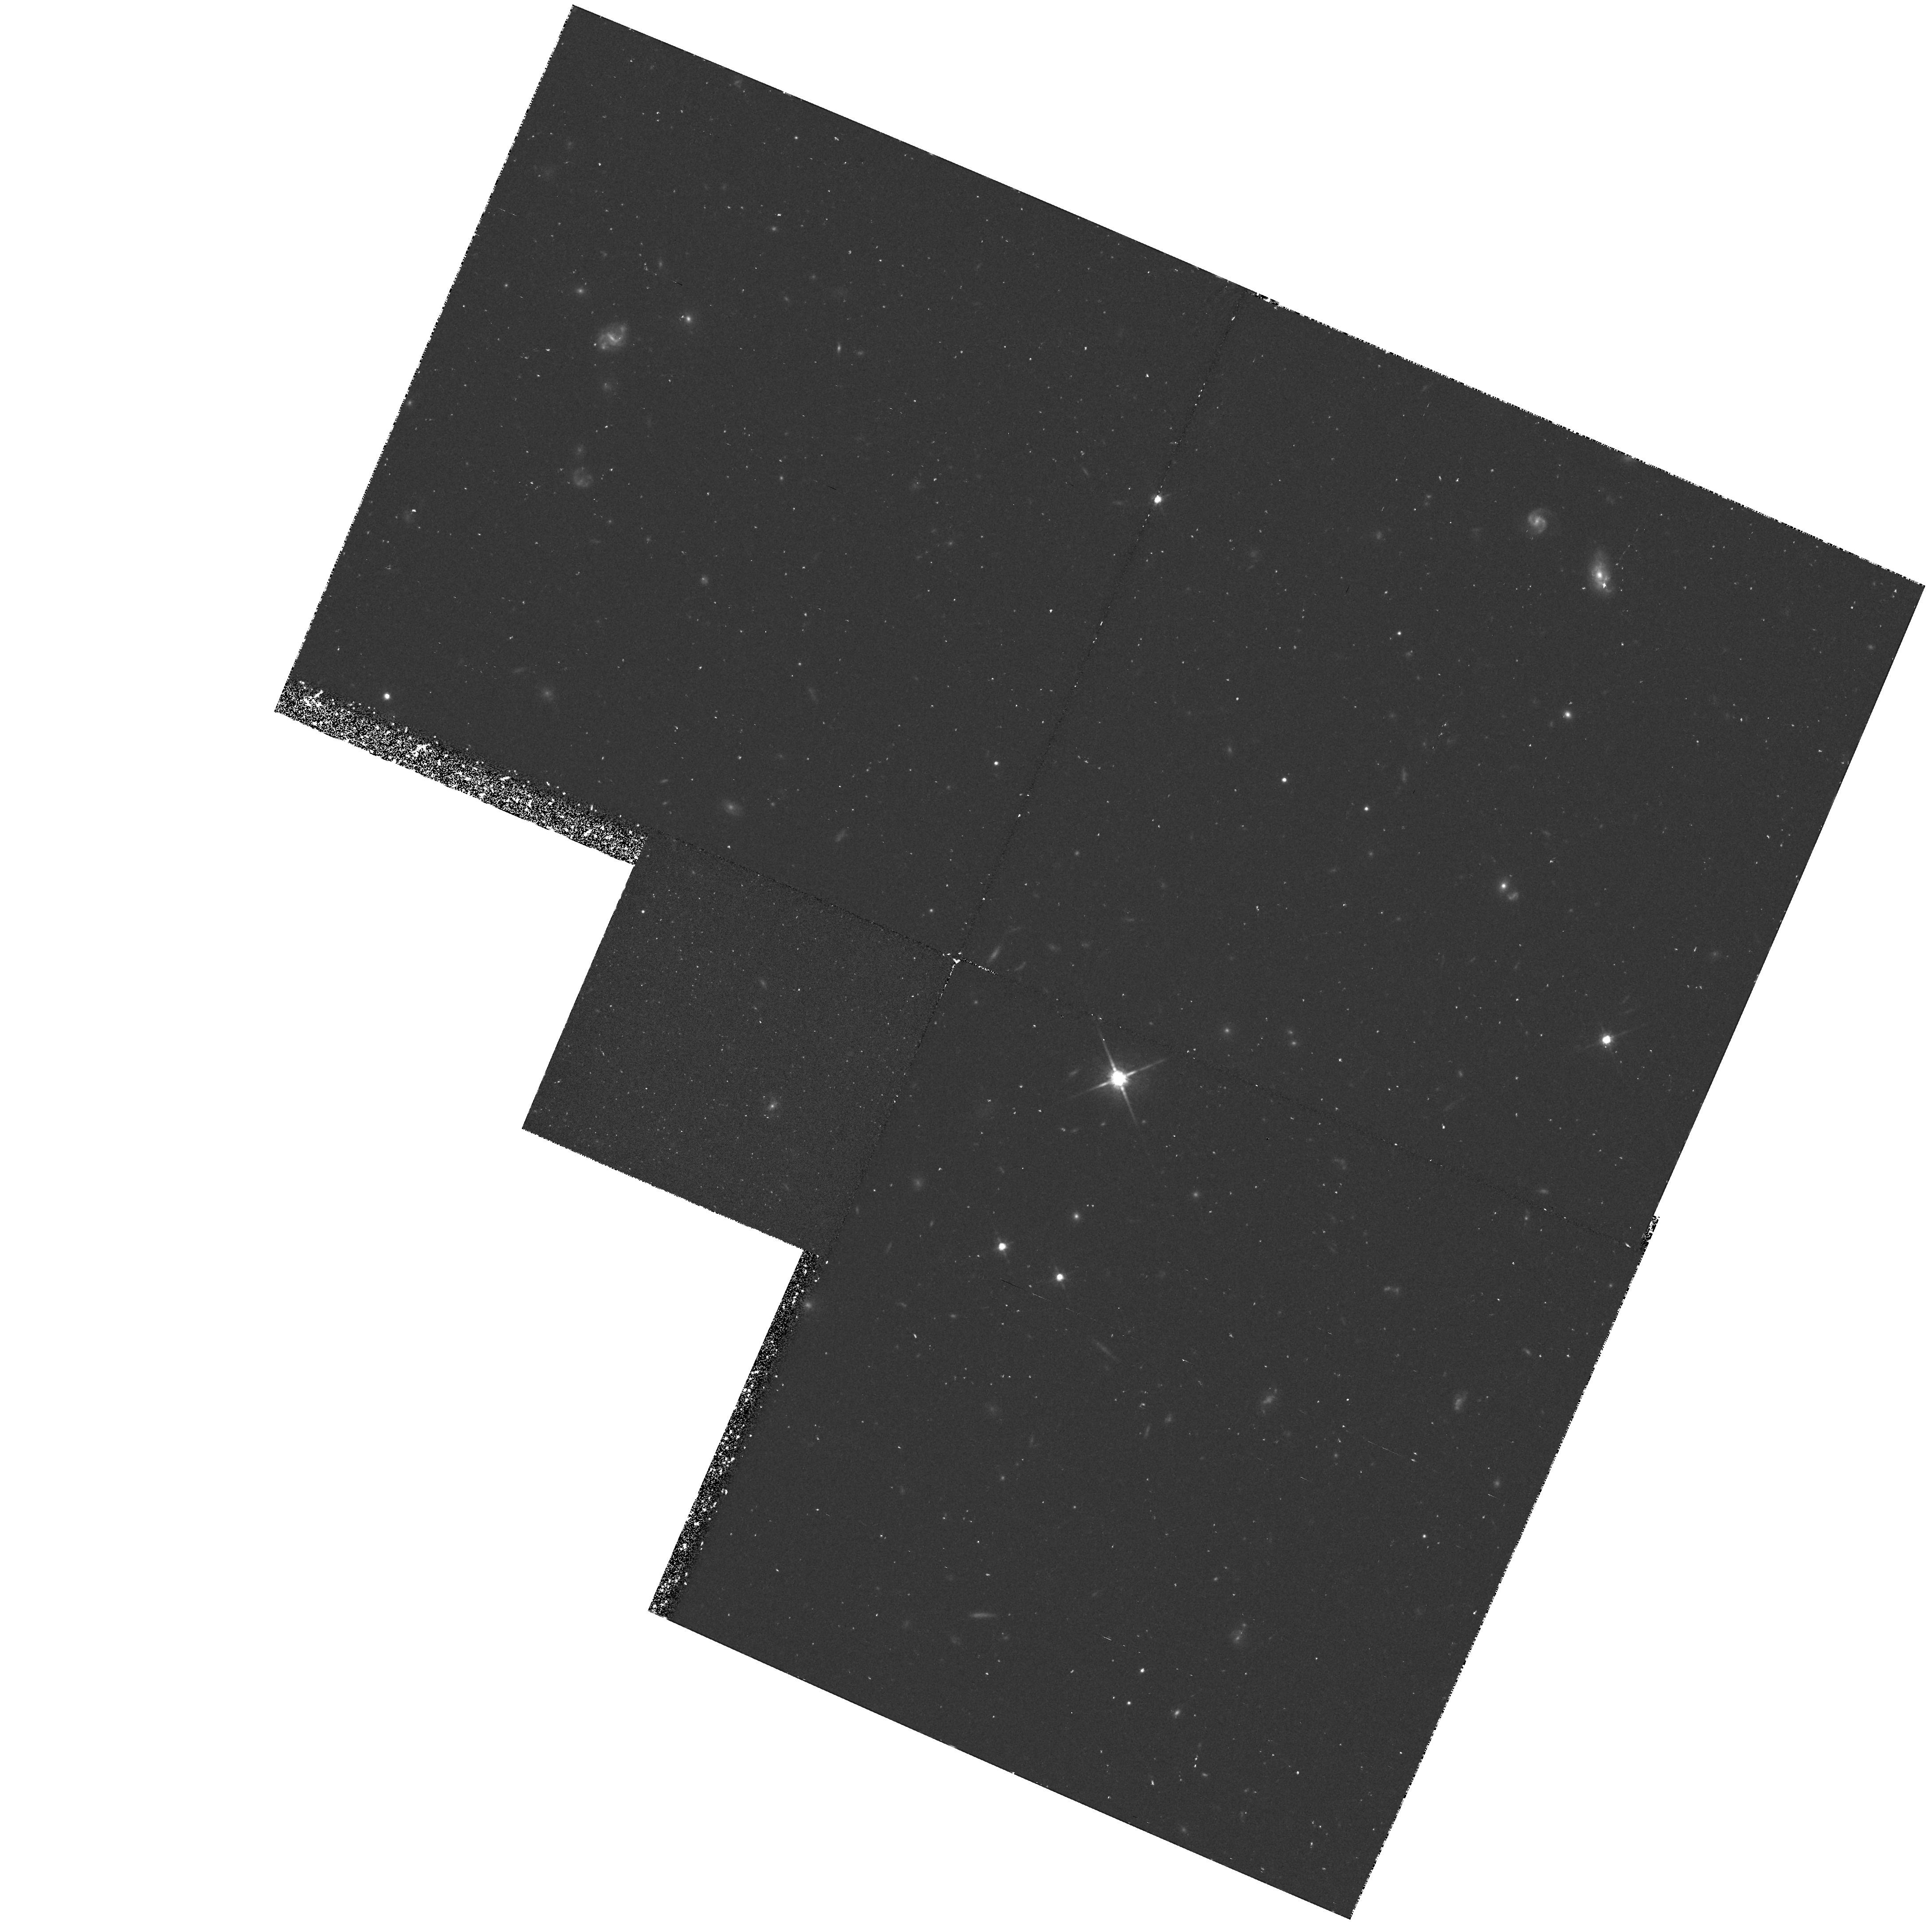
Target: HI-LAT
Instrument: WFPC2/PC
Filter: F814W
Exposure: 1.2 h
Observation ID: hst_5369_vy_wfpc2_pc_f814w_u26kvy

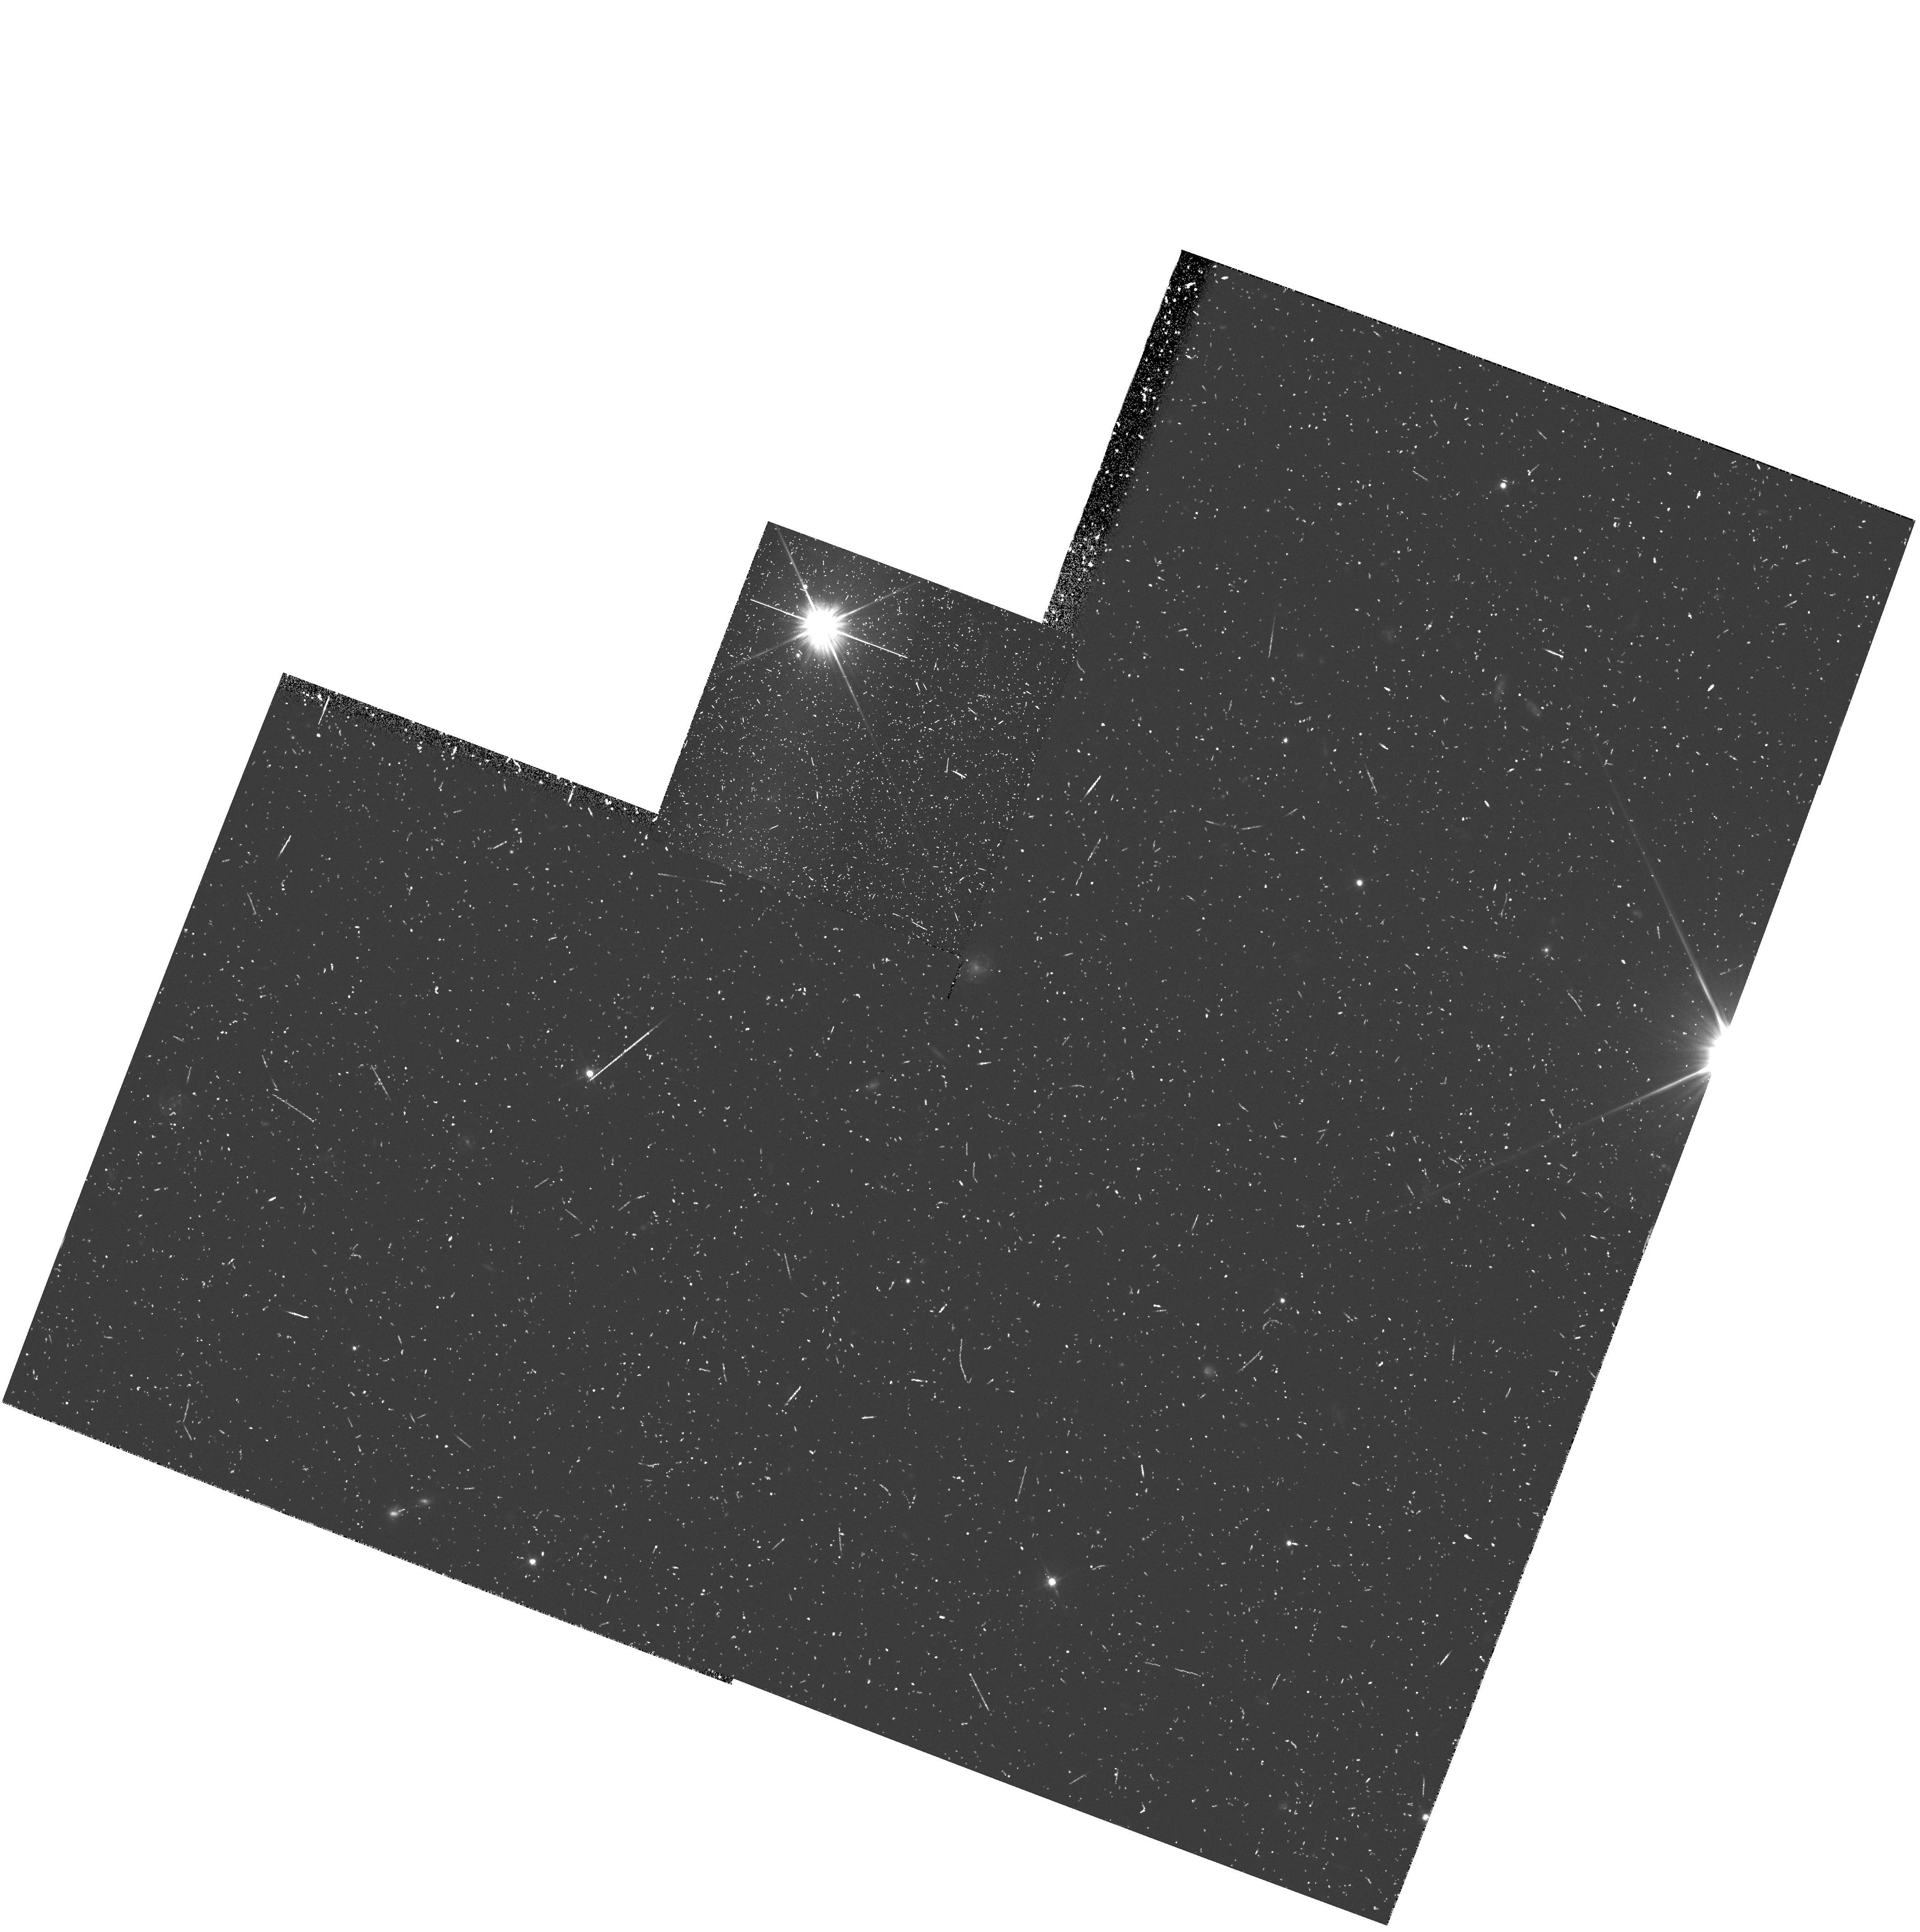
Target: HI-LAT
Instrument: WFPC2/PC
Filter: F606W
Exposure: 20 min
Observation ID: hst_5369_0b_wfpc2_pc_f606w_u26k0b

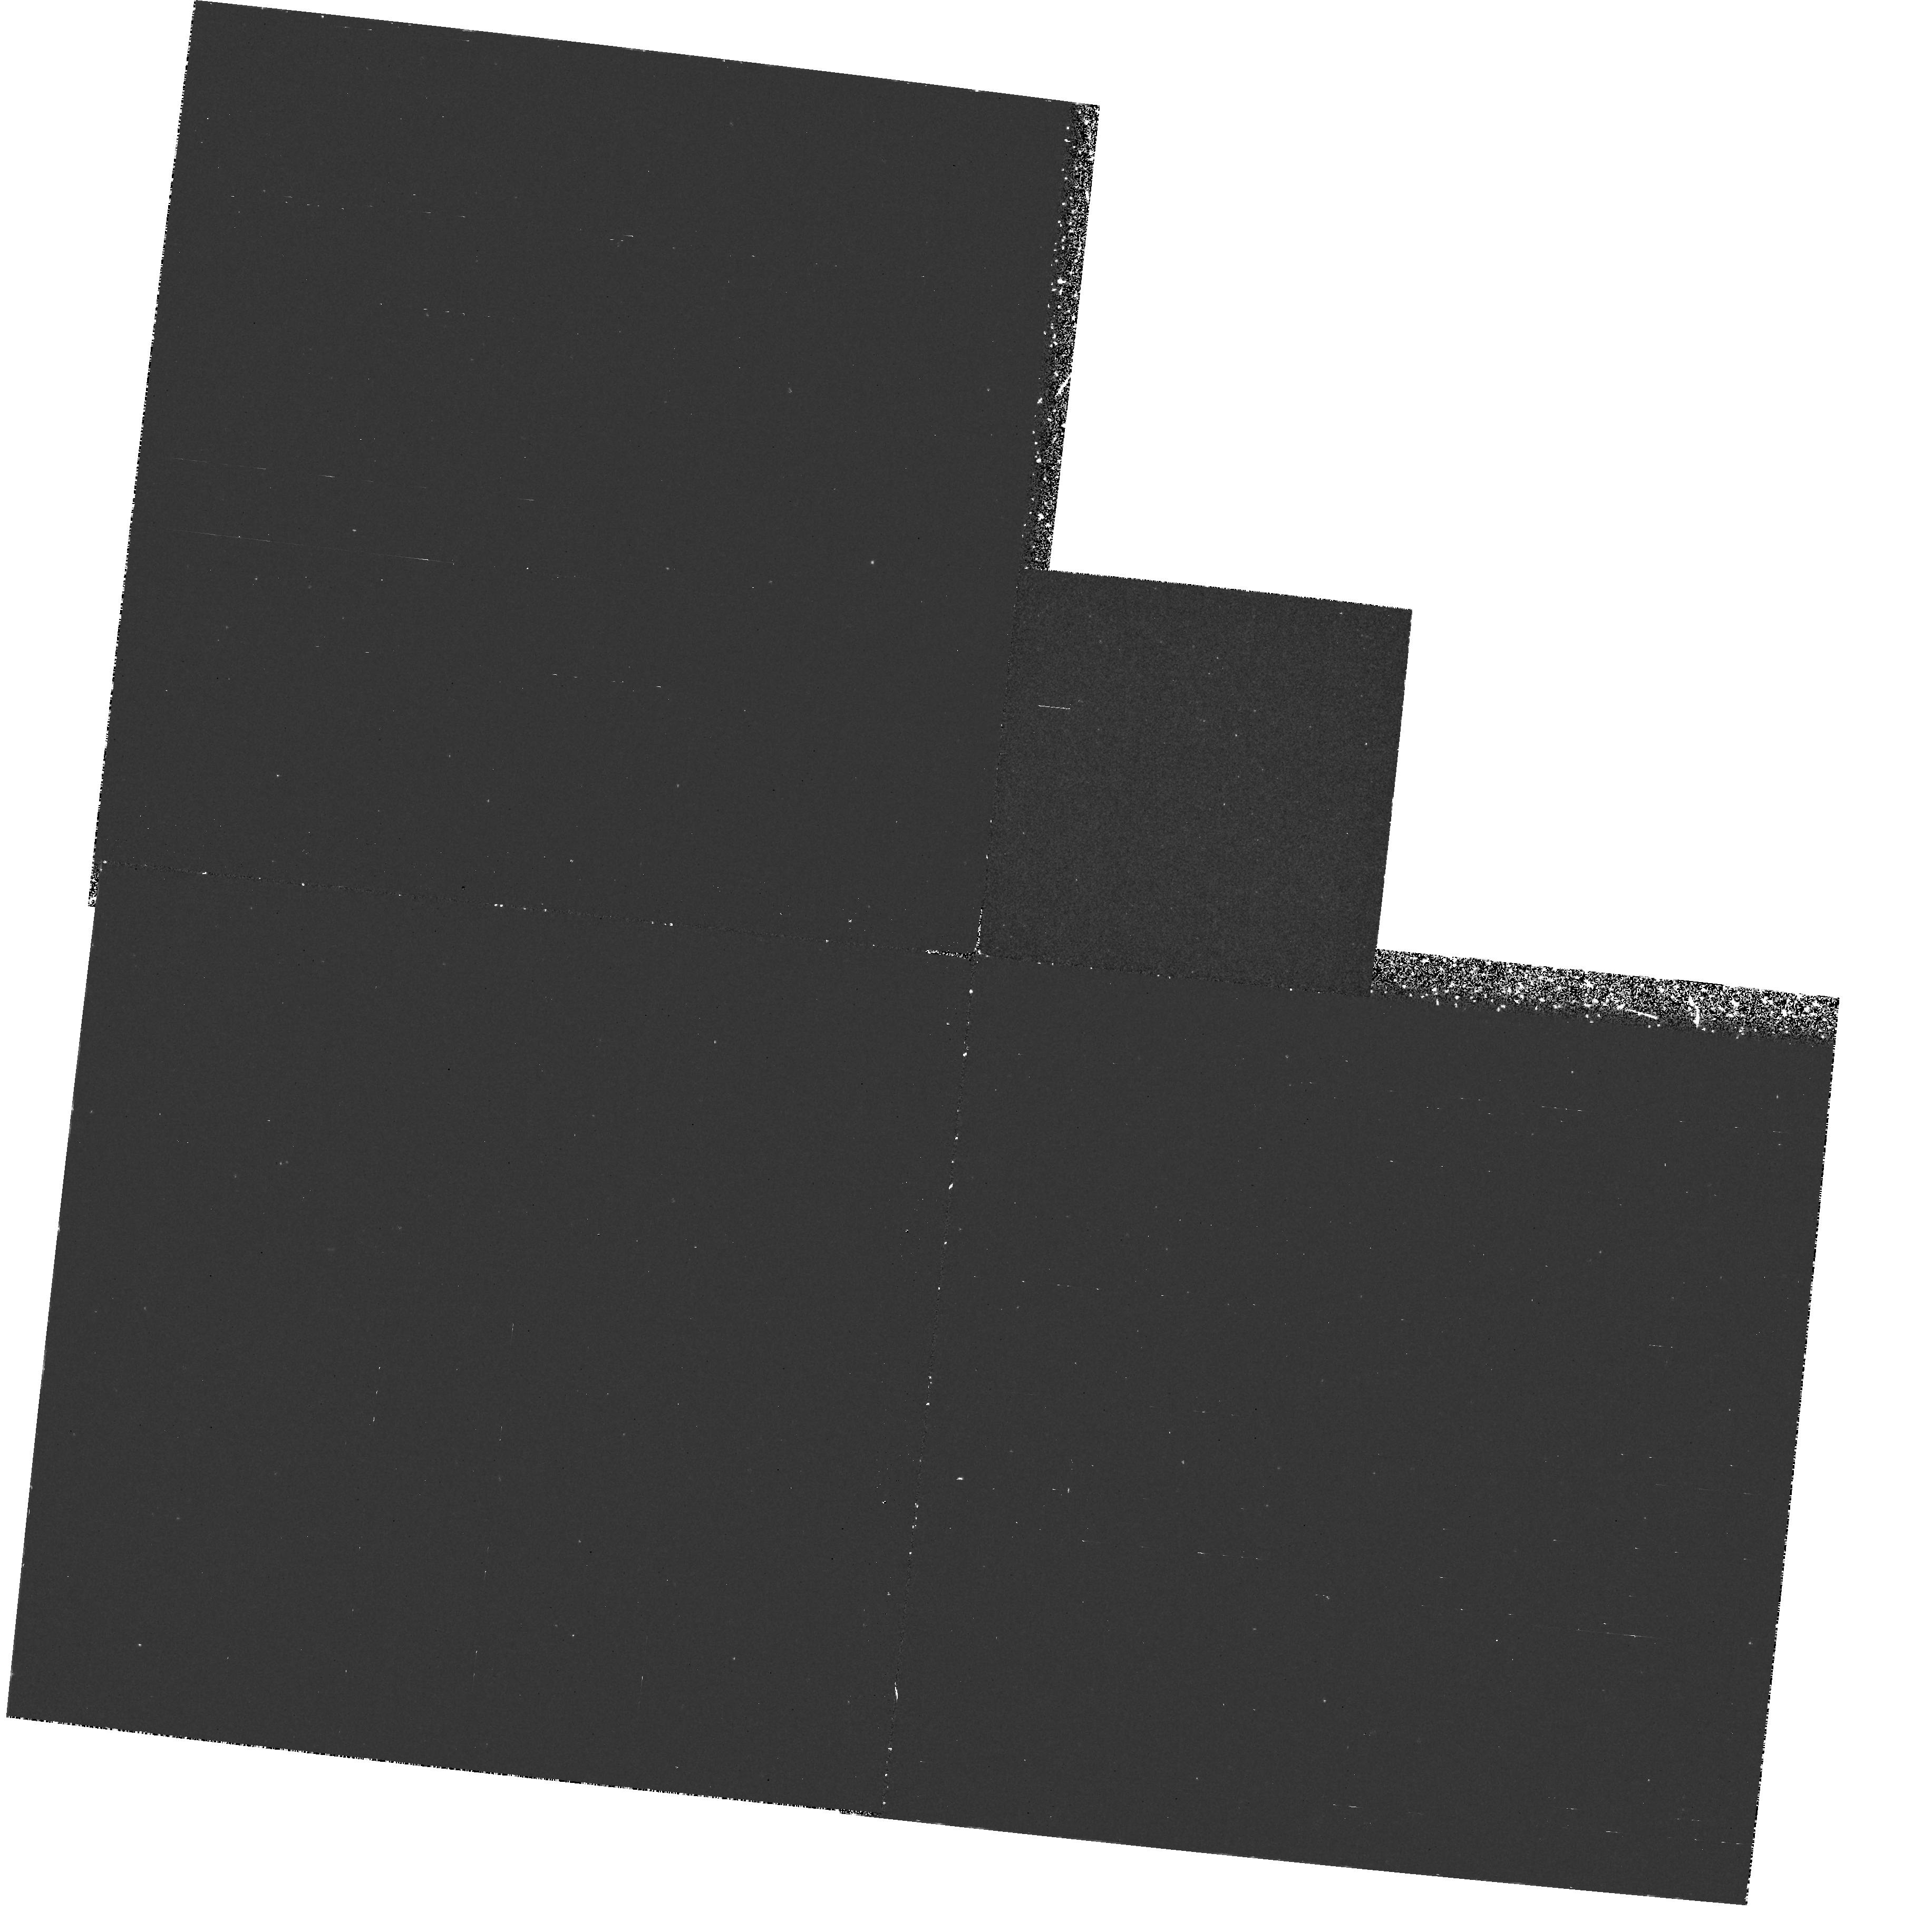
Target: HI-LAT
Instrument: WFPC2/PC
Filter: F255W
Exposure: 1.8 h
Observation ID: hst_5369_7p_wfpc2_pc_f255w_u26k7p

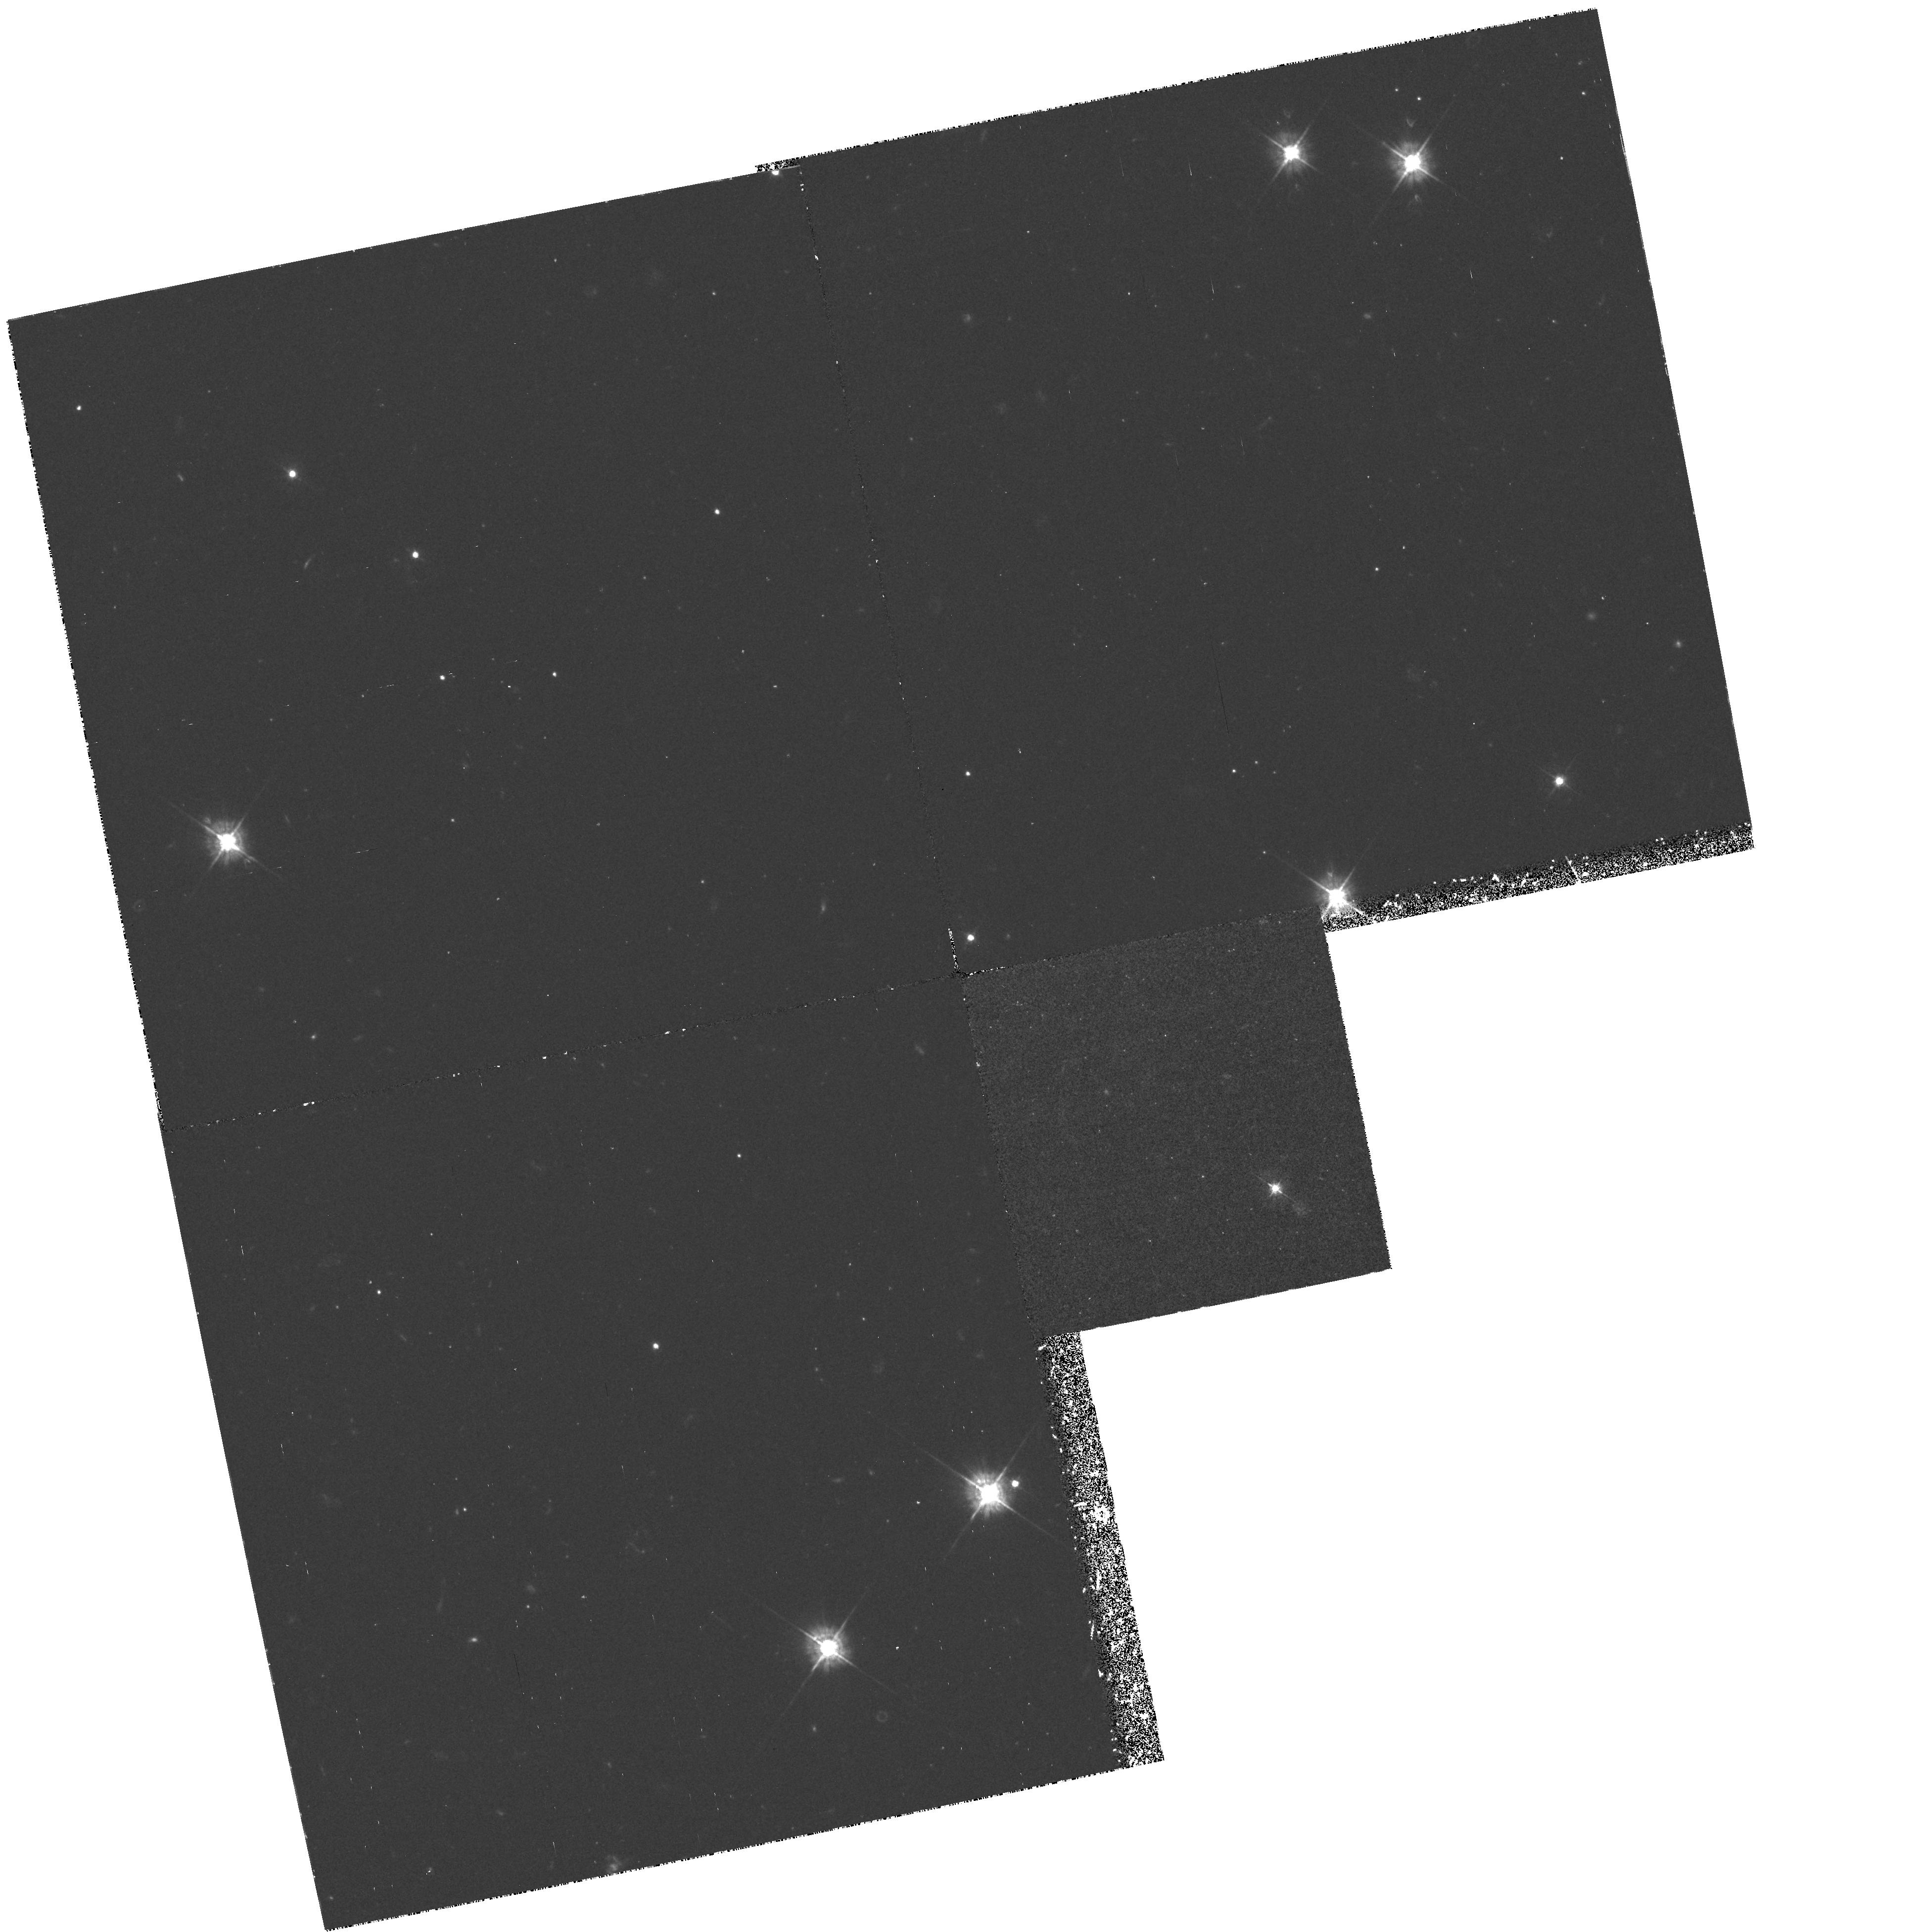
Target: HI-LAT
Instrument: WFPC2/PC
Filter: F450W
Exposure: 2.1 h
Observation ID: hst_5369_51_wfpc2_pc_f450w_u26k51

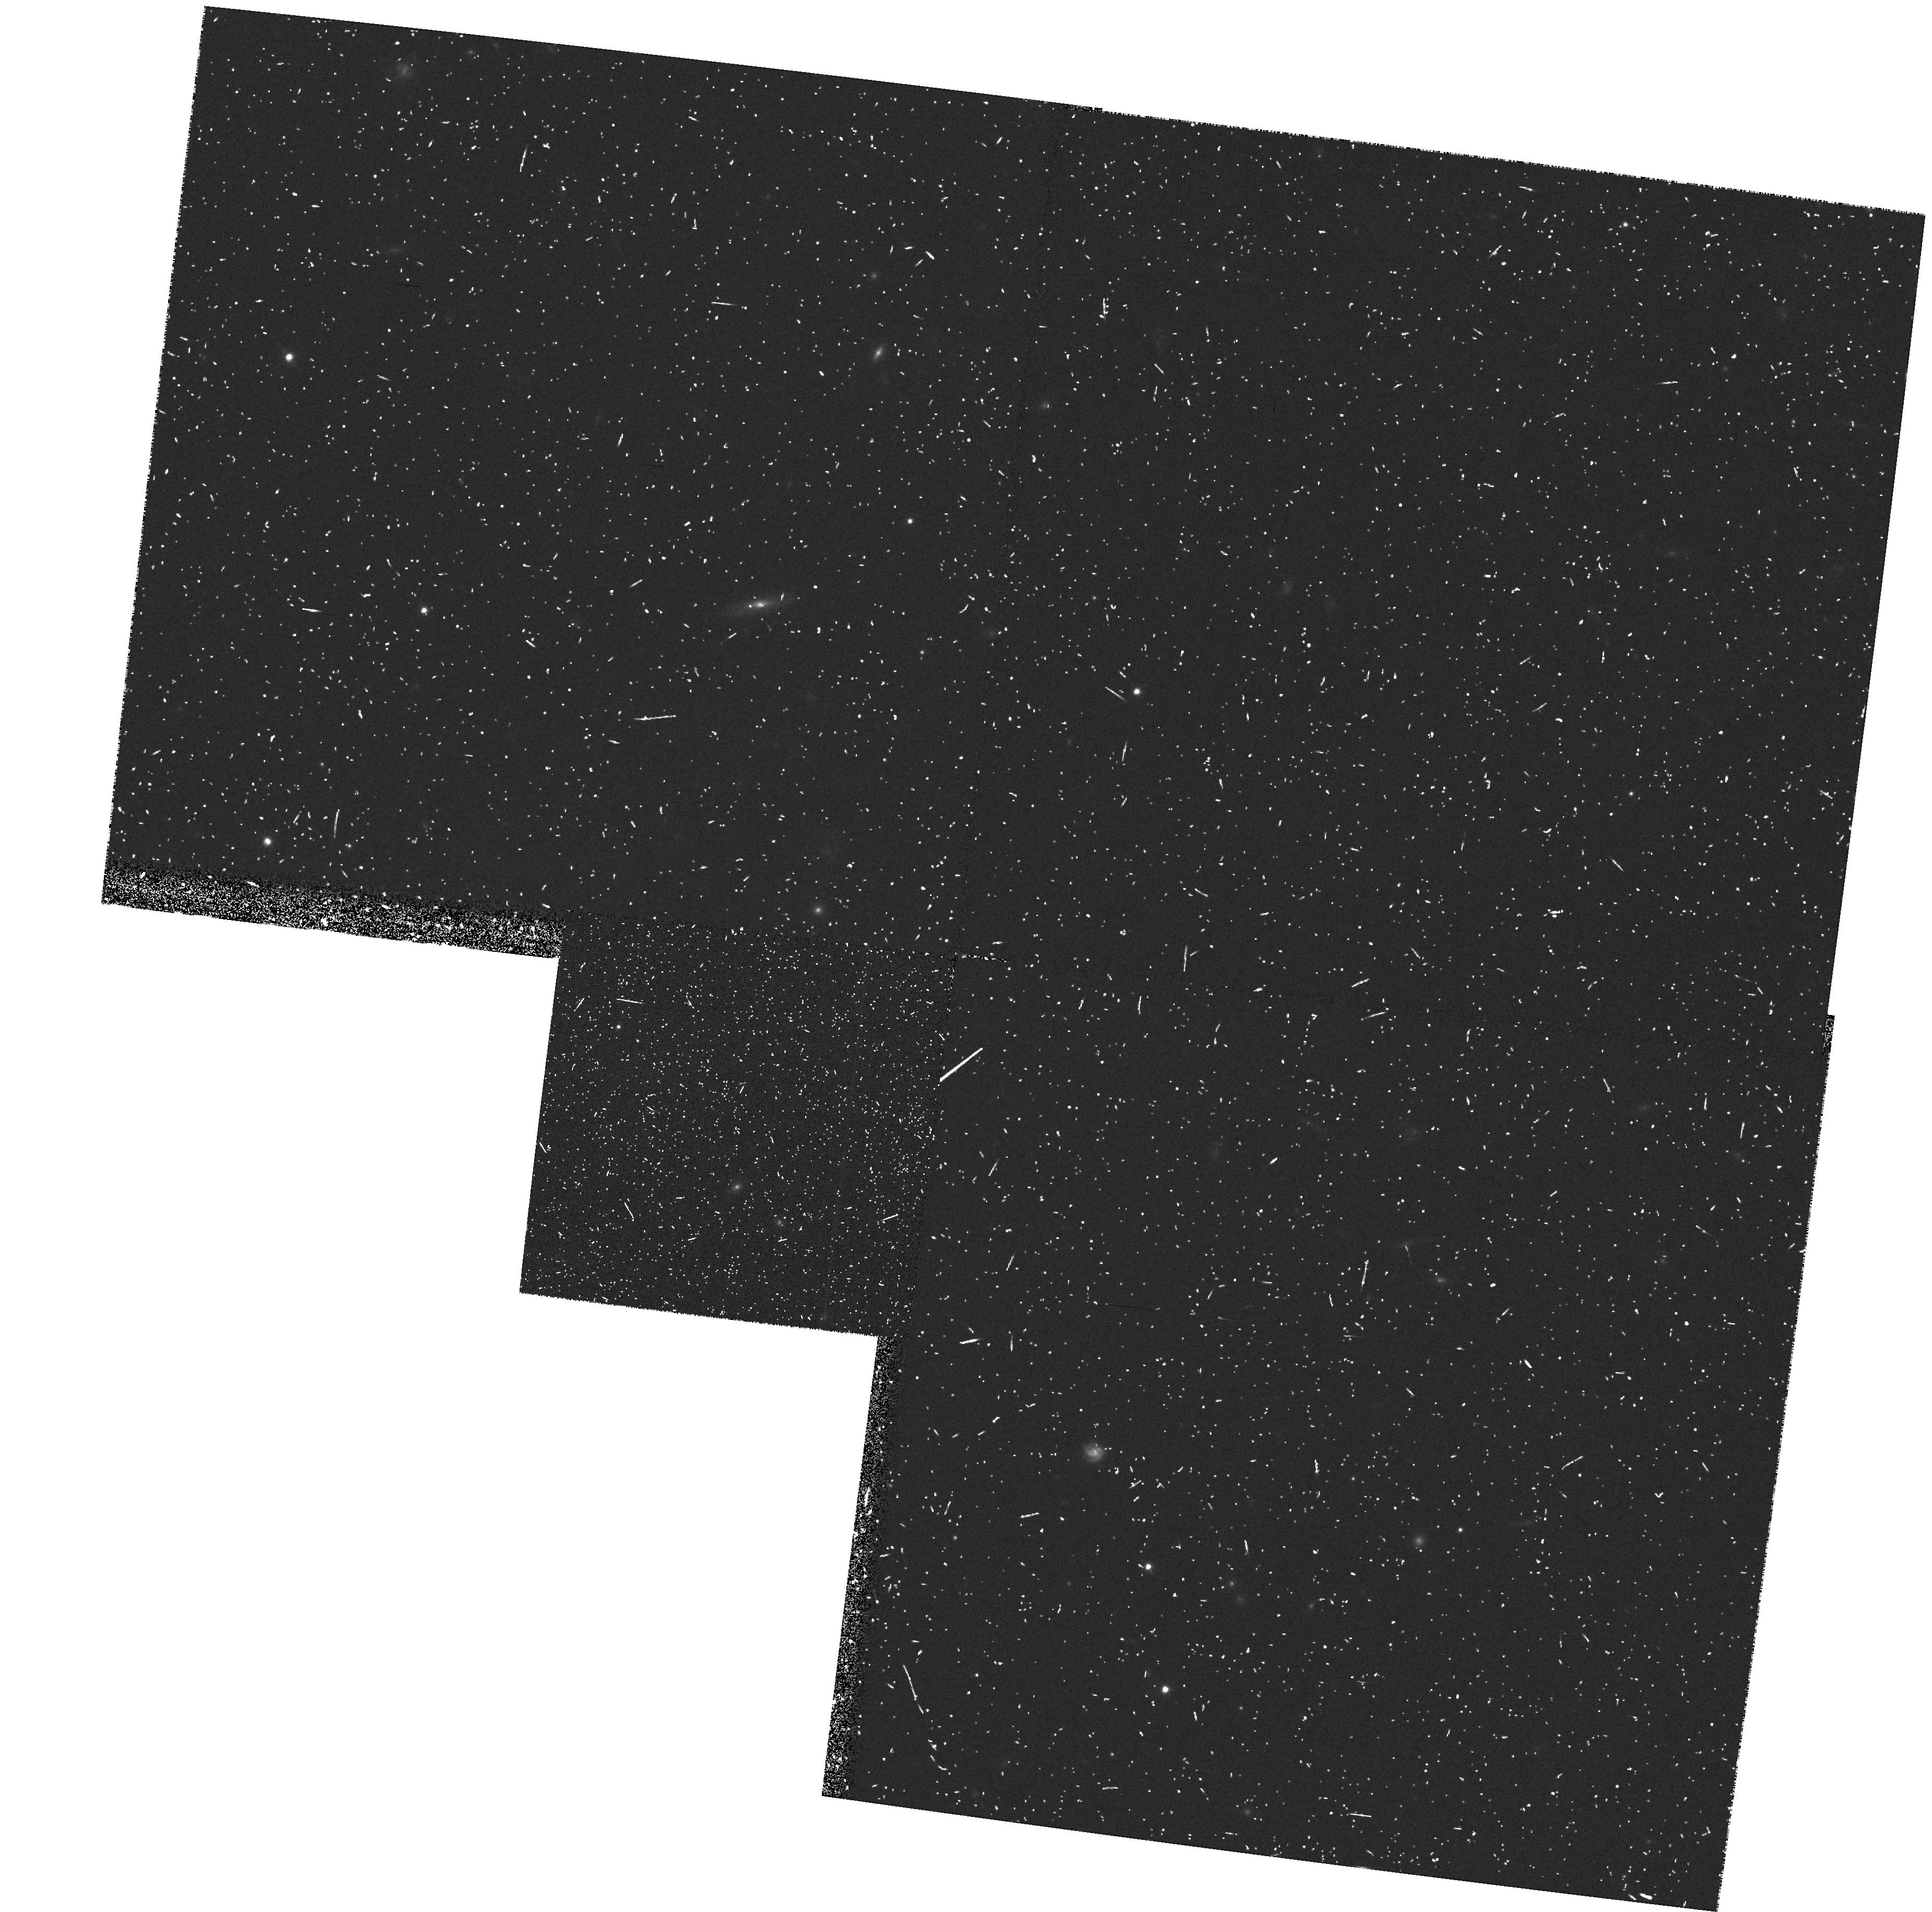
Target: HI-LAT
Instrument: WFPC2/PC
Filter: F814W
Exposure: 20 min
Observation ID: hst_5369_a1_wfpc2_pc_f814w_u26ka1

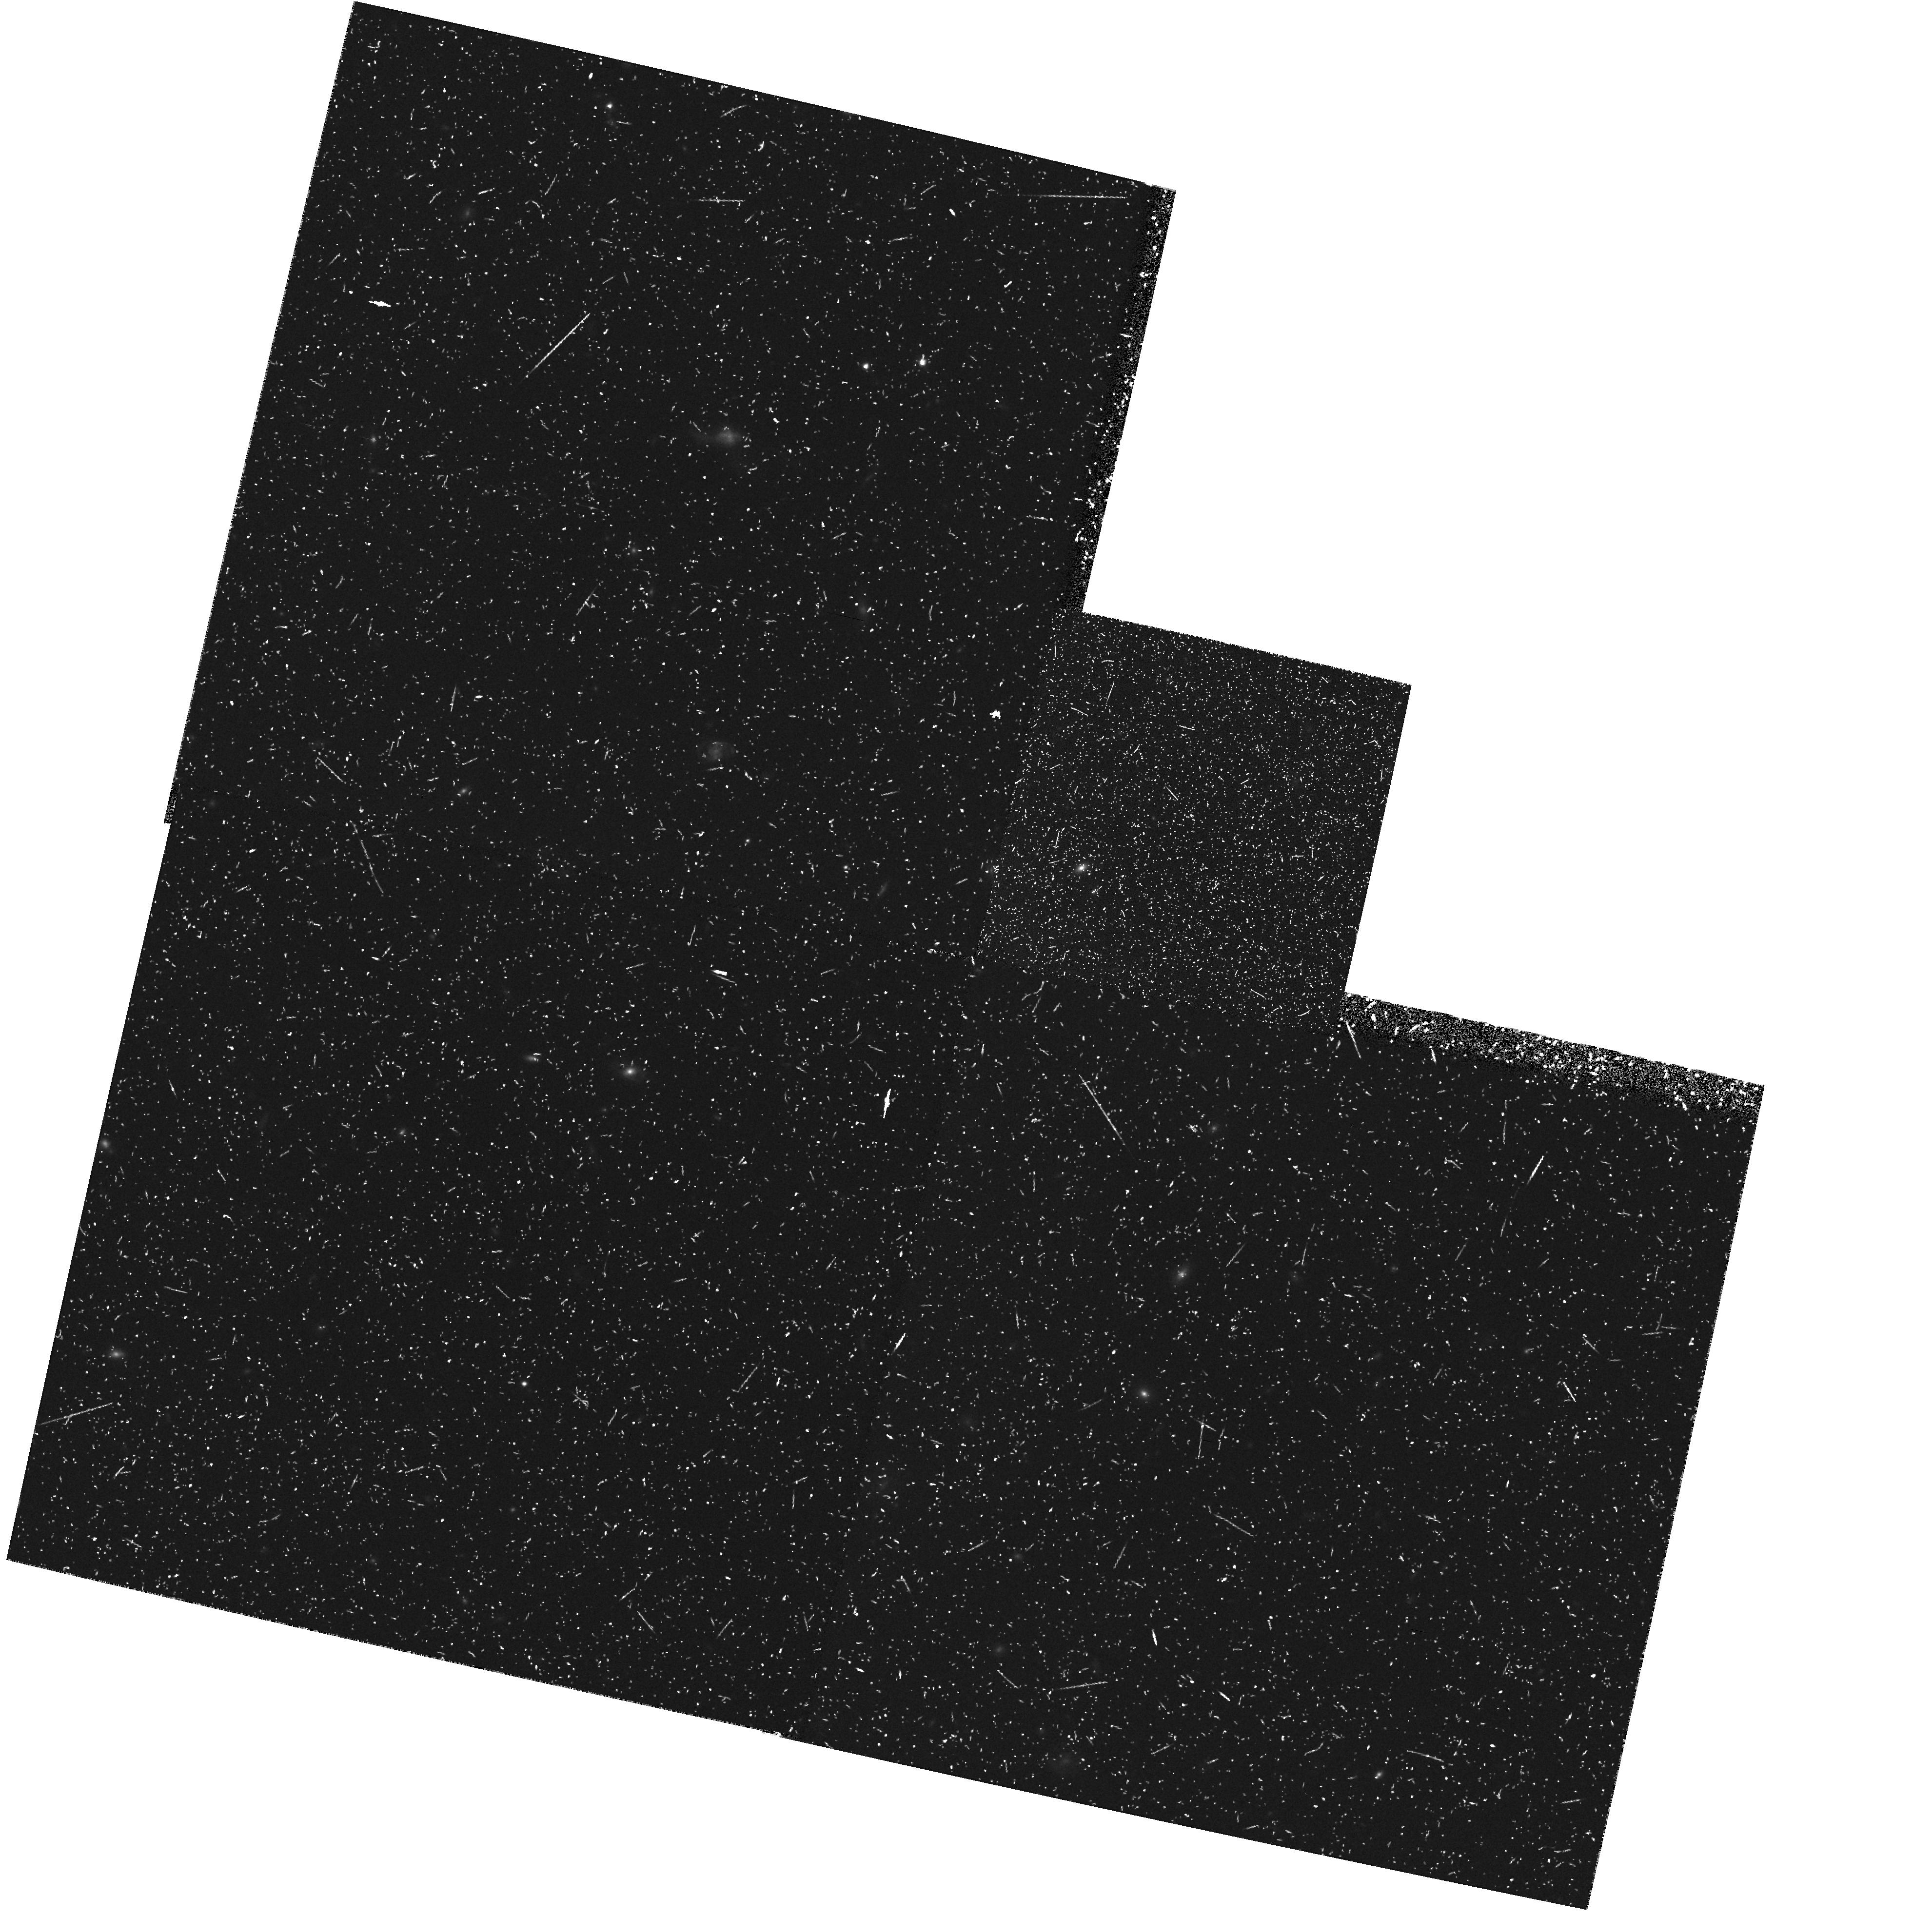
Target: HI-LAT
Instrument: WFPC2/PC
Filter: F814W
Exposure: 40 min
Observation ID: hst_5369_j4_wfpc2_pc_f814w_u26kj4

HST MEDIUM-DEEP SURVEY: CYCLE4MEDIUM HIGH GAL. LAT. (PI: Griffiths, Richard E.)

We propose to continue the Medium-Deep Survey as a Key Project. In doing so, we plan to increase the overall efficiency of HST, mainly by taking deep multicolor images with the WF/PC in parallel mode, but also by including UV images with the FOC when the WF/PC is primary. In addition to the great potential for serendipitous discoveries, the parallel data are needed to undertake a number of scientifically important programs, both in Galactic and extra-galactic astronomy. In particular, we will concentrate on areas ranging from the evolution of galaxies to Galactic structure, and on serendipitous searches for objects from the solar system to goal of measuring variability and proper motions, and to optimize the limiting magnitudes and color baselines for fields of particular interest. Our access to large ground-based telescopes is a major strength of the team that will ensure that the HST survey is optimized and followed up in a timely and coordinated way, using HST only for its unique properties of UV sensitivity, high resolution and low background.